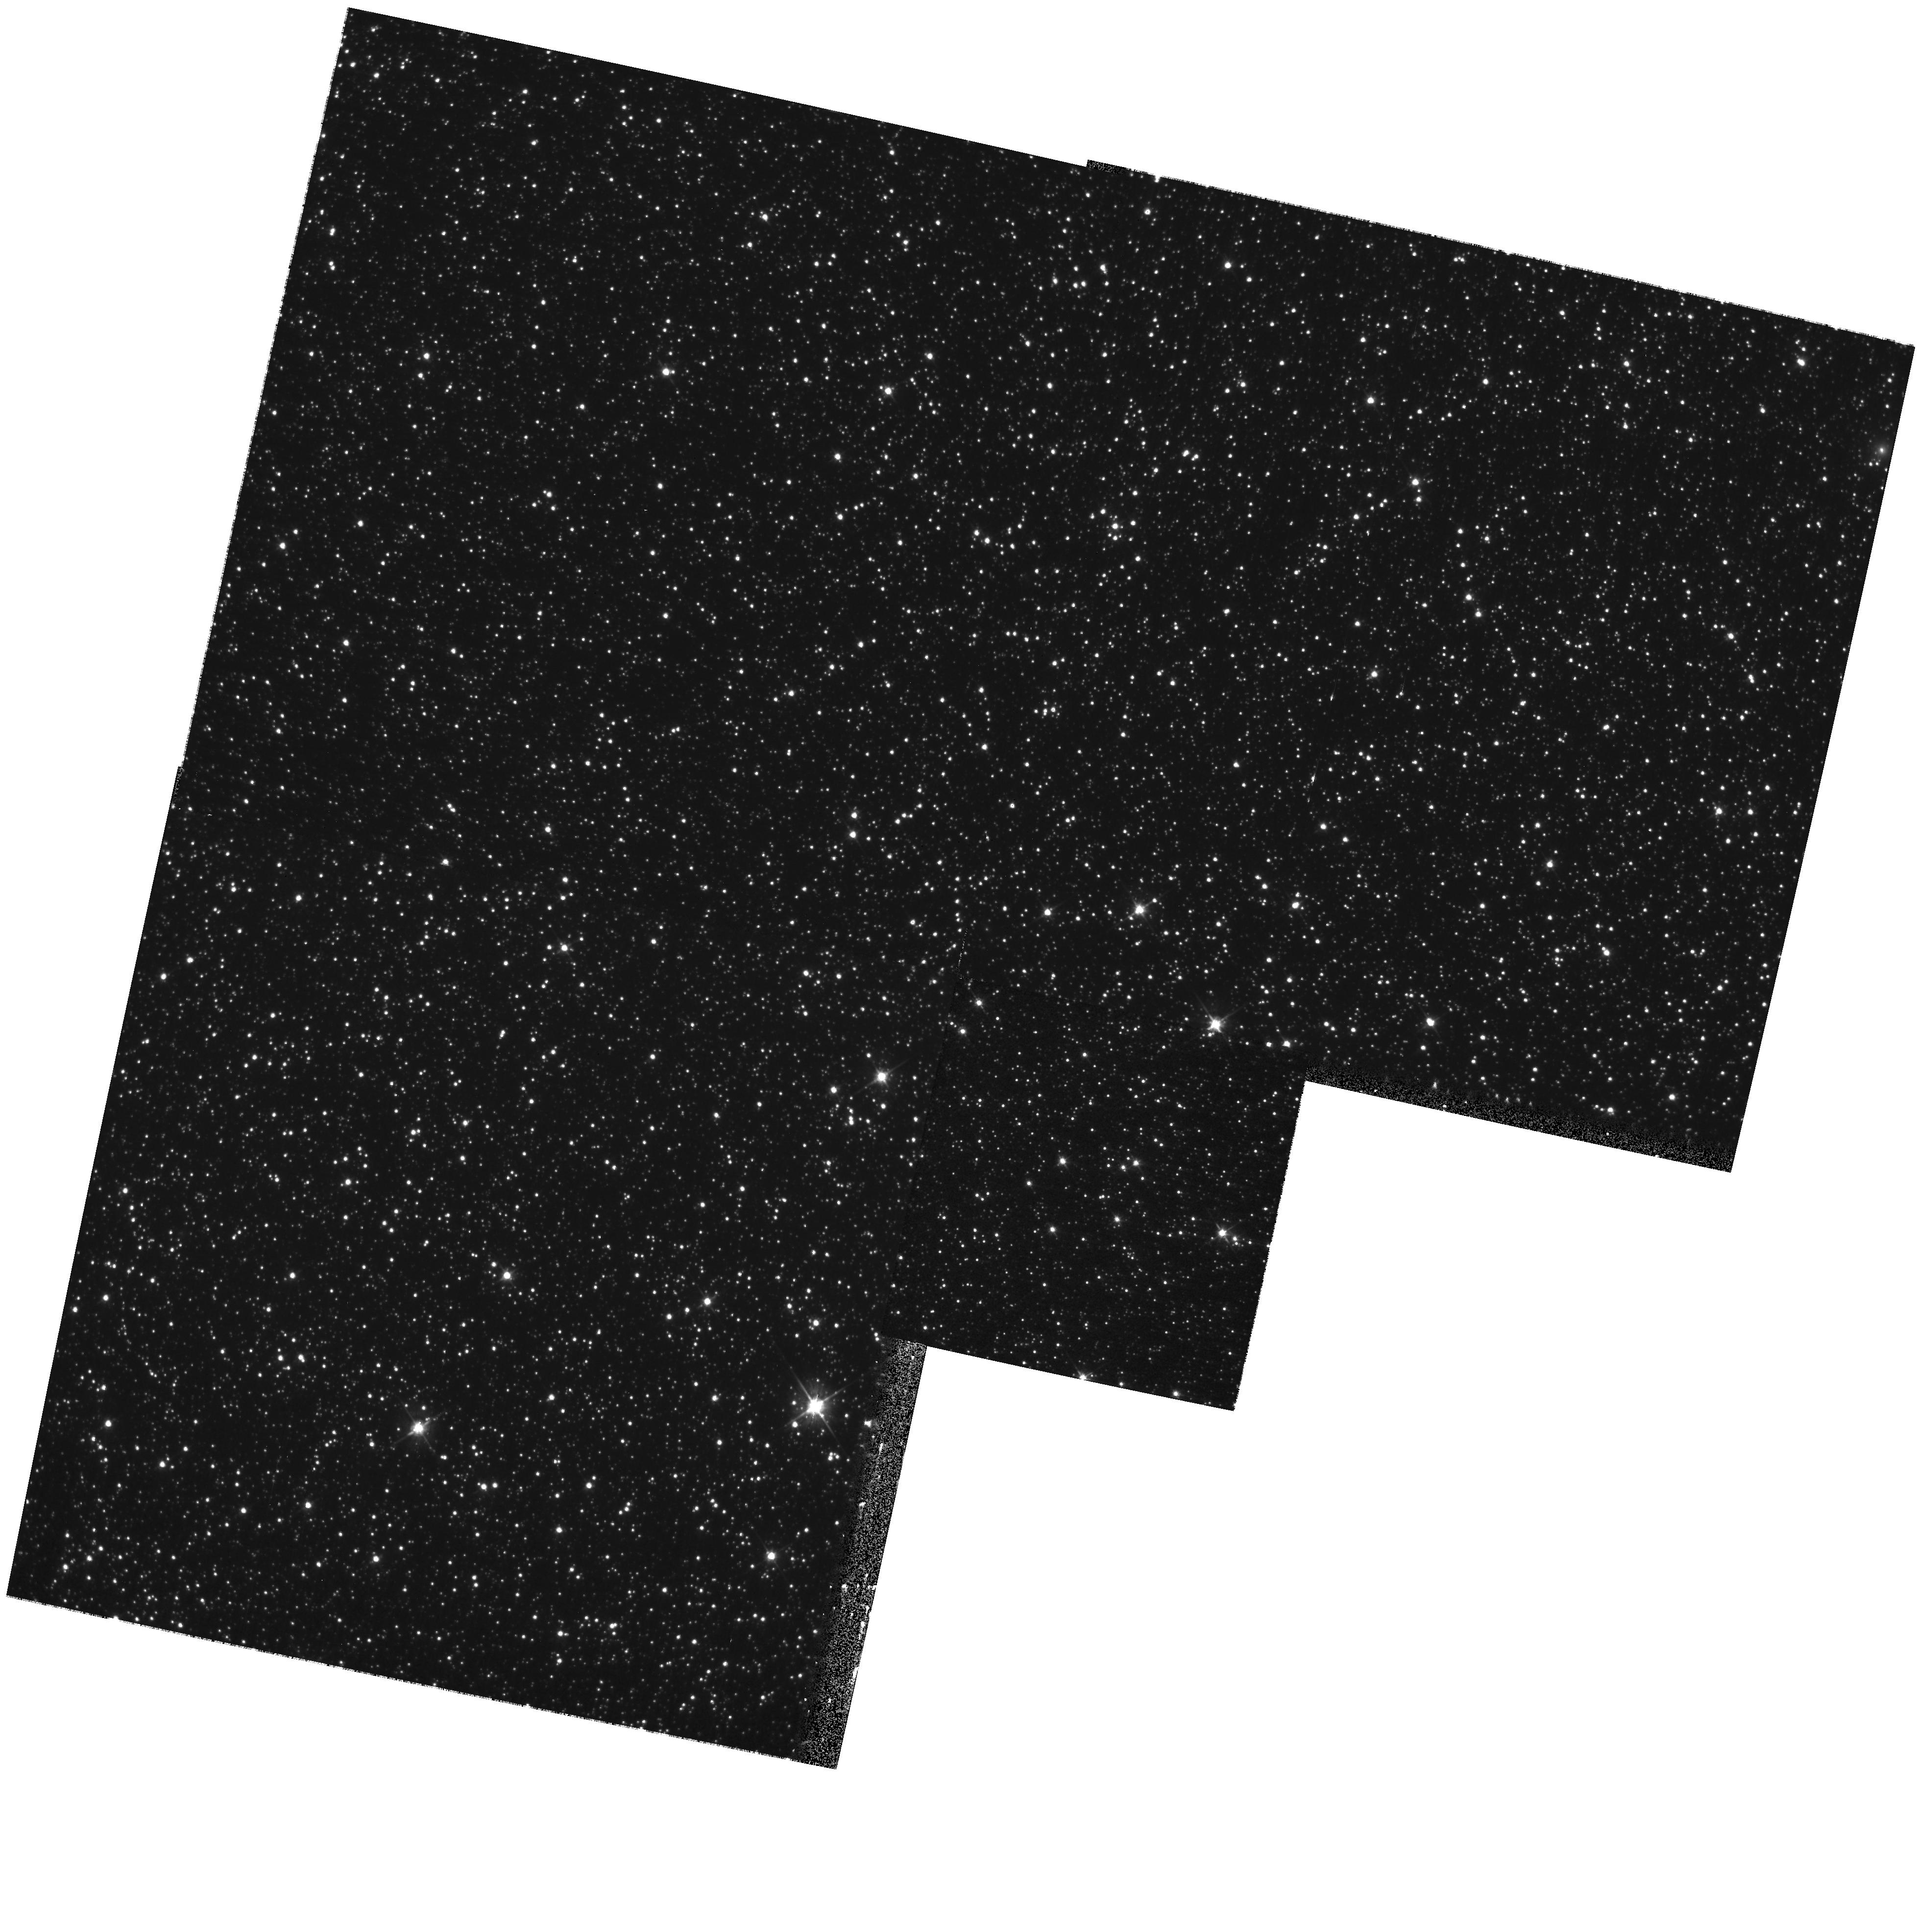
Target: OGLE052218.07-692827.4. Instrument: WFPC2/PC. Filter: F555W. Exposure: 9 min. Observation ID: hst_11223_01_wfpc2_pc_f555w_ua0o01

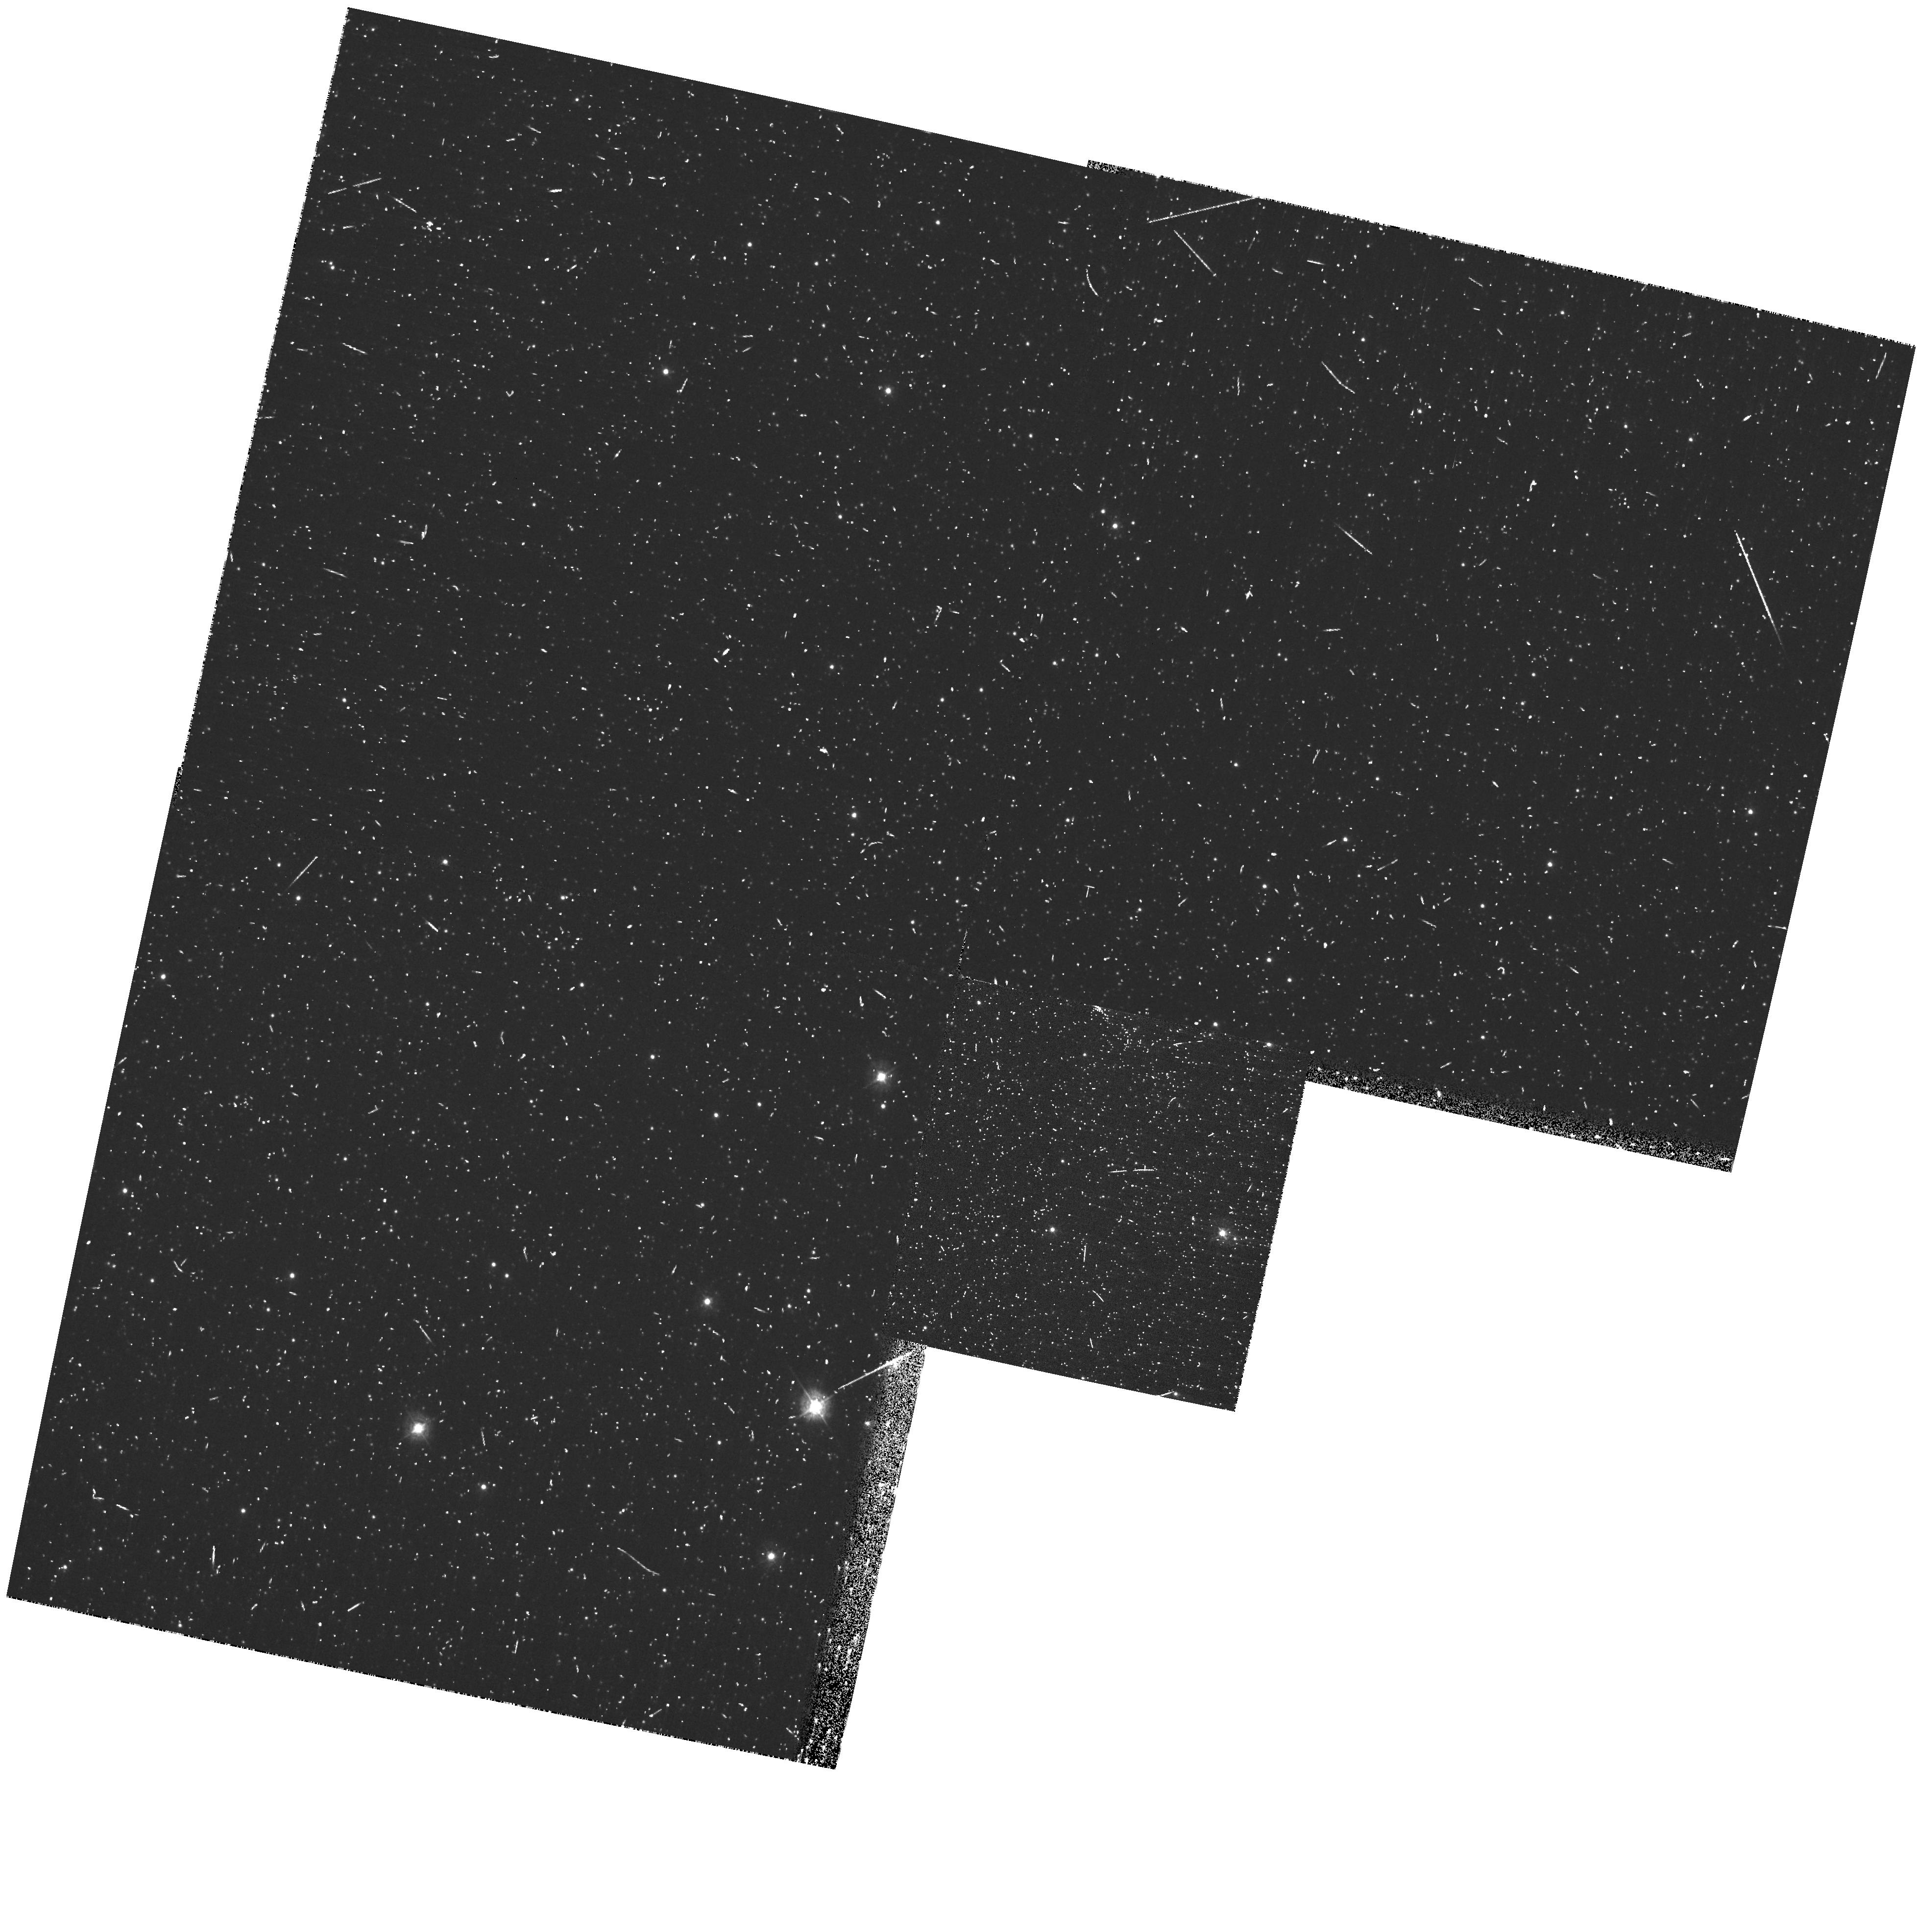
Target: OGLE052218.07-692827.4. Instrument: WFPC2/PC. Filter: F336W. Exposure: 8 min. Observation ID: hst_11223_01_wfpc2_pc_f336w_ua0o01

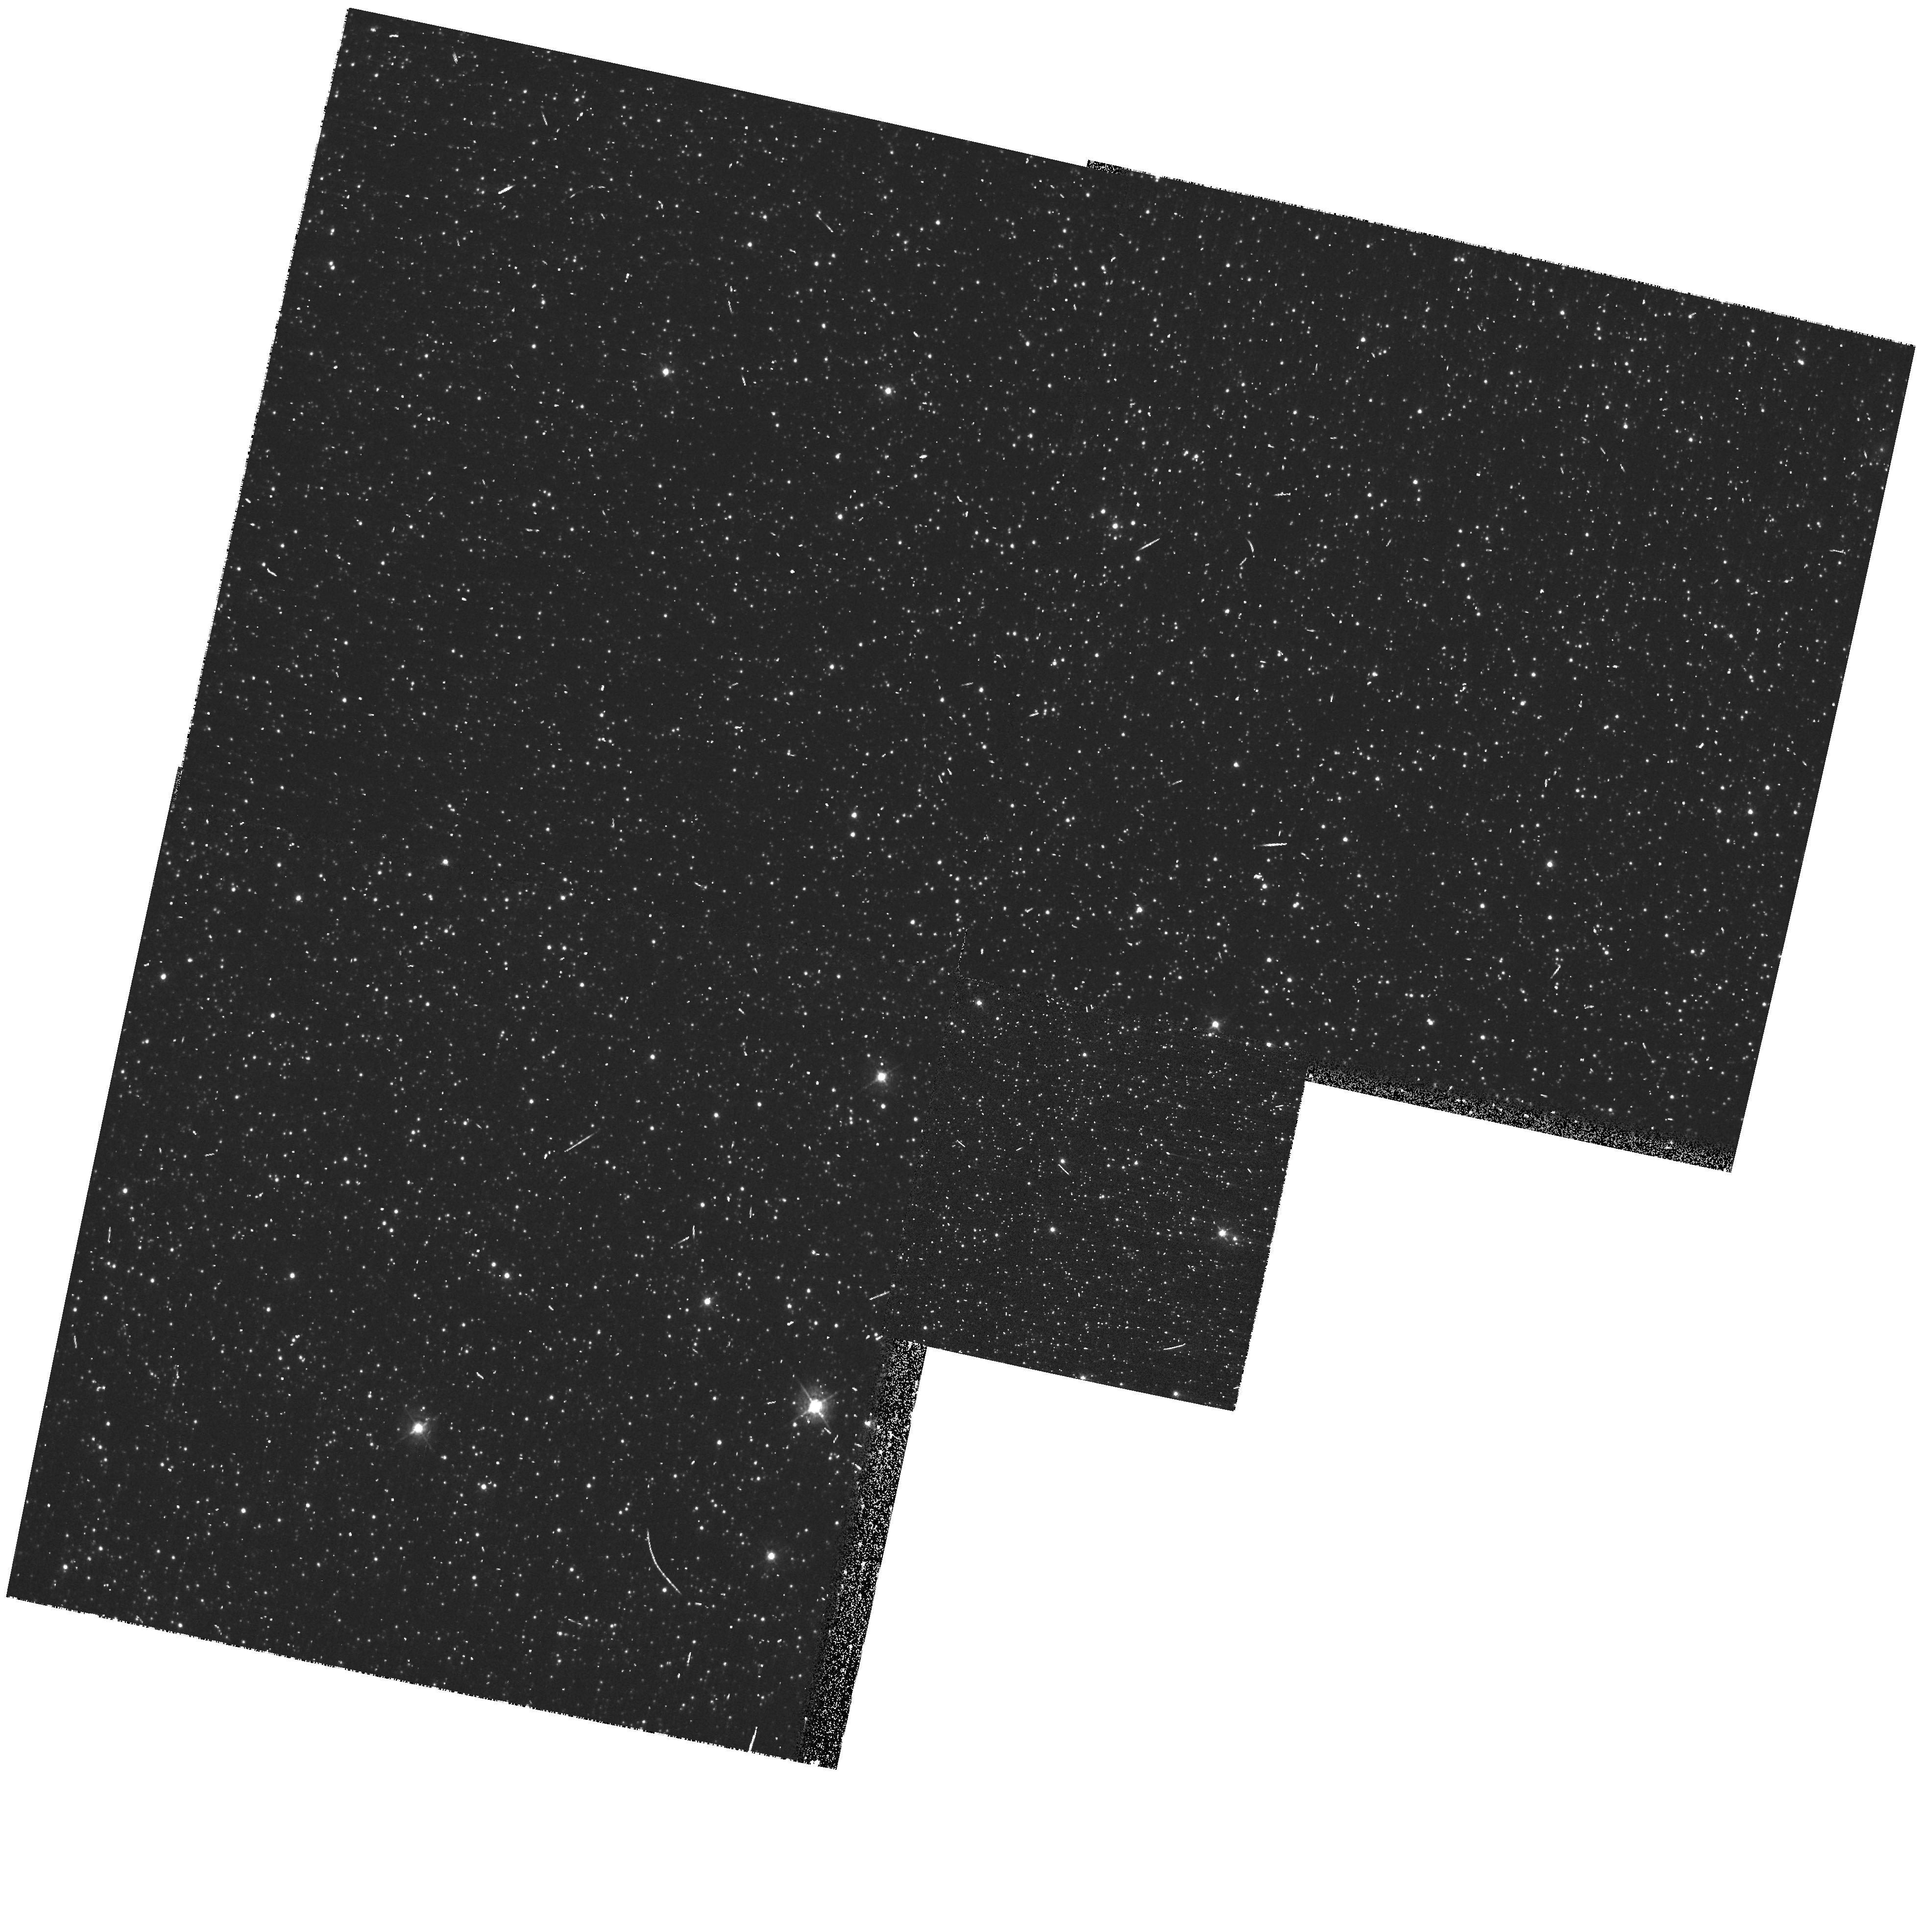
Target: OGLE052218.07-692827.4. Instrument: WFPC2/PC. Filter: F439W. Exposure: 6 min. Observation ID: hst_11223_01_wfpc2_pc_f439w_ua0o01

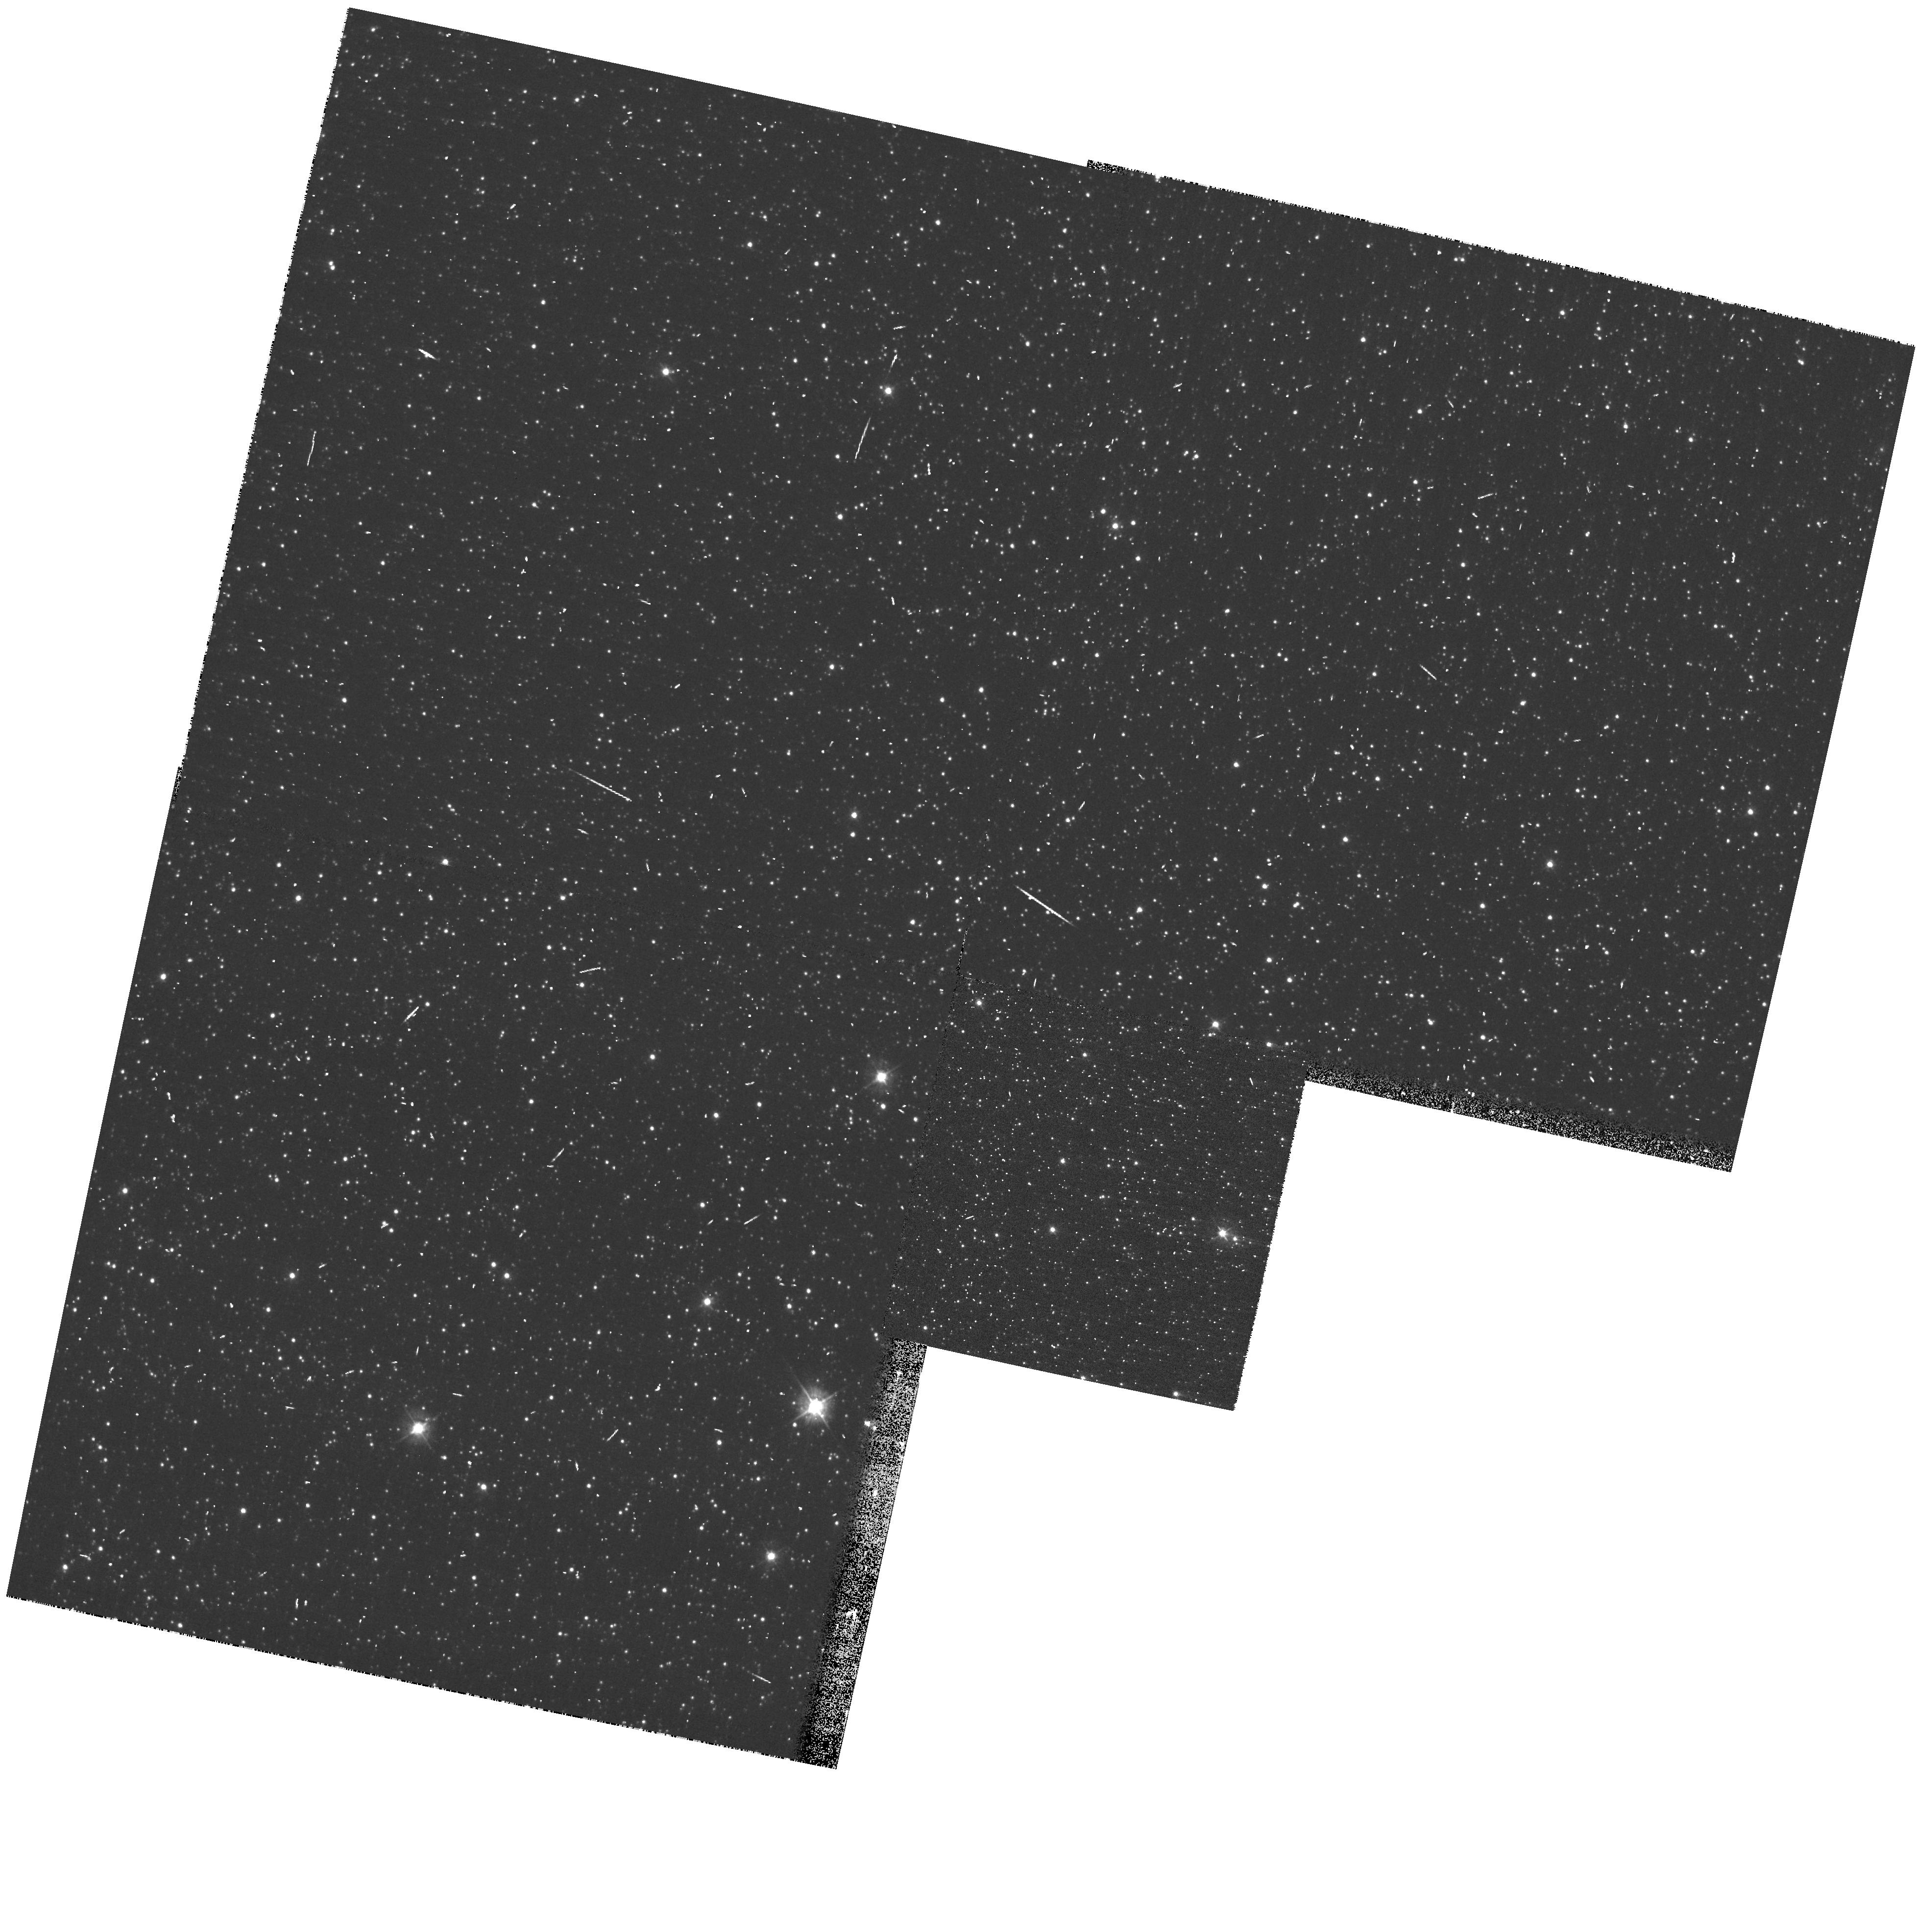
Target: OGLE052218.07-692827.4. Instrument: WFPC2/PC. Filter: F380W. Exposure: 5 min. Observation ID: hst_11223_01_wfpc2_pc_f380w_ua0o01

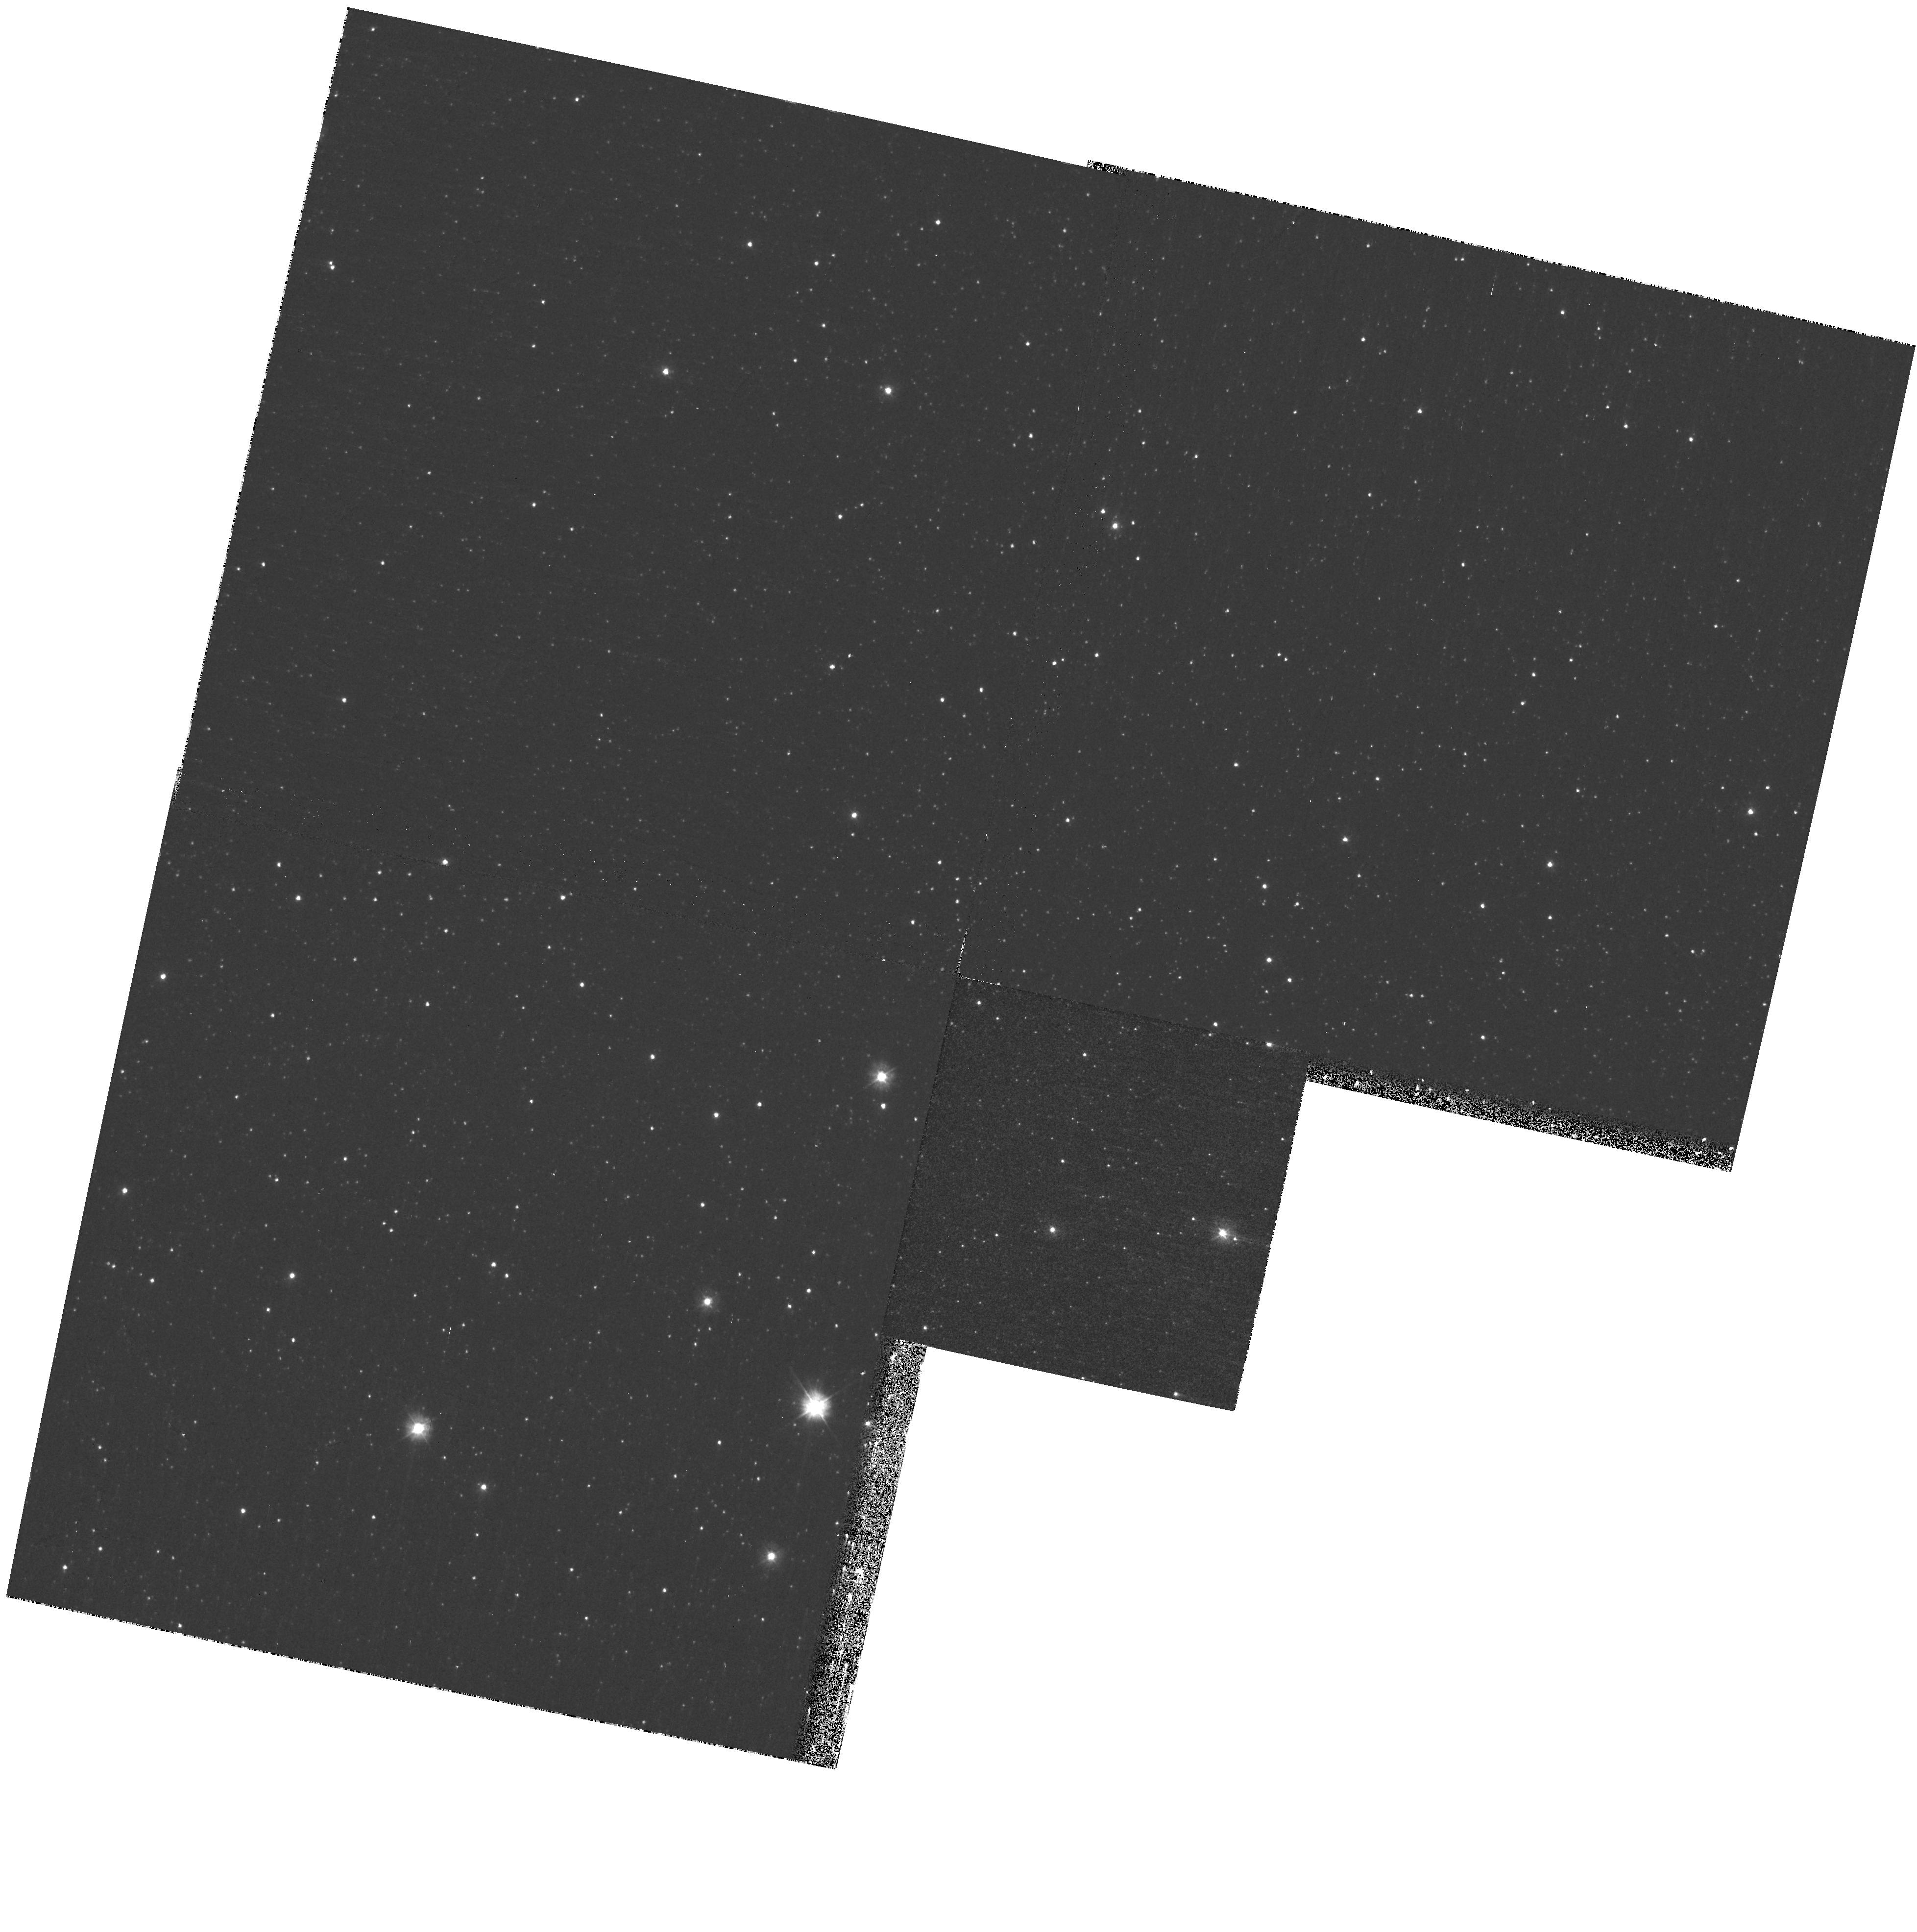
Target: OGLE052218.07-692827.4. Instrument: WFPC2/PC. Filter: F300W. Exposure: 12 min. Observation ID: hst_11223_01_wfpc2_pc_f300w_ua0o01

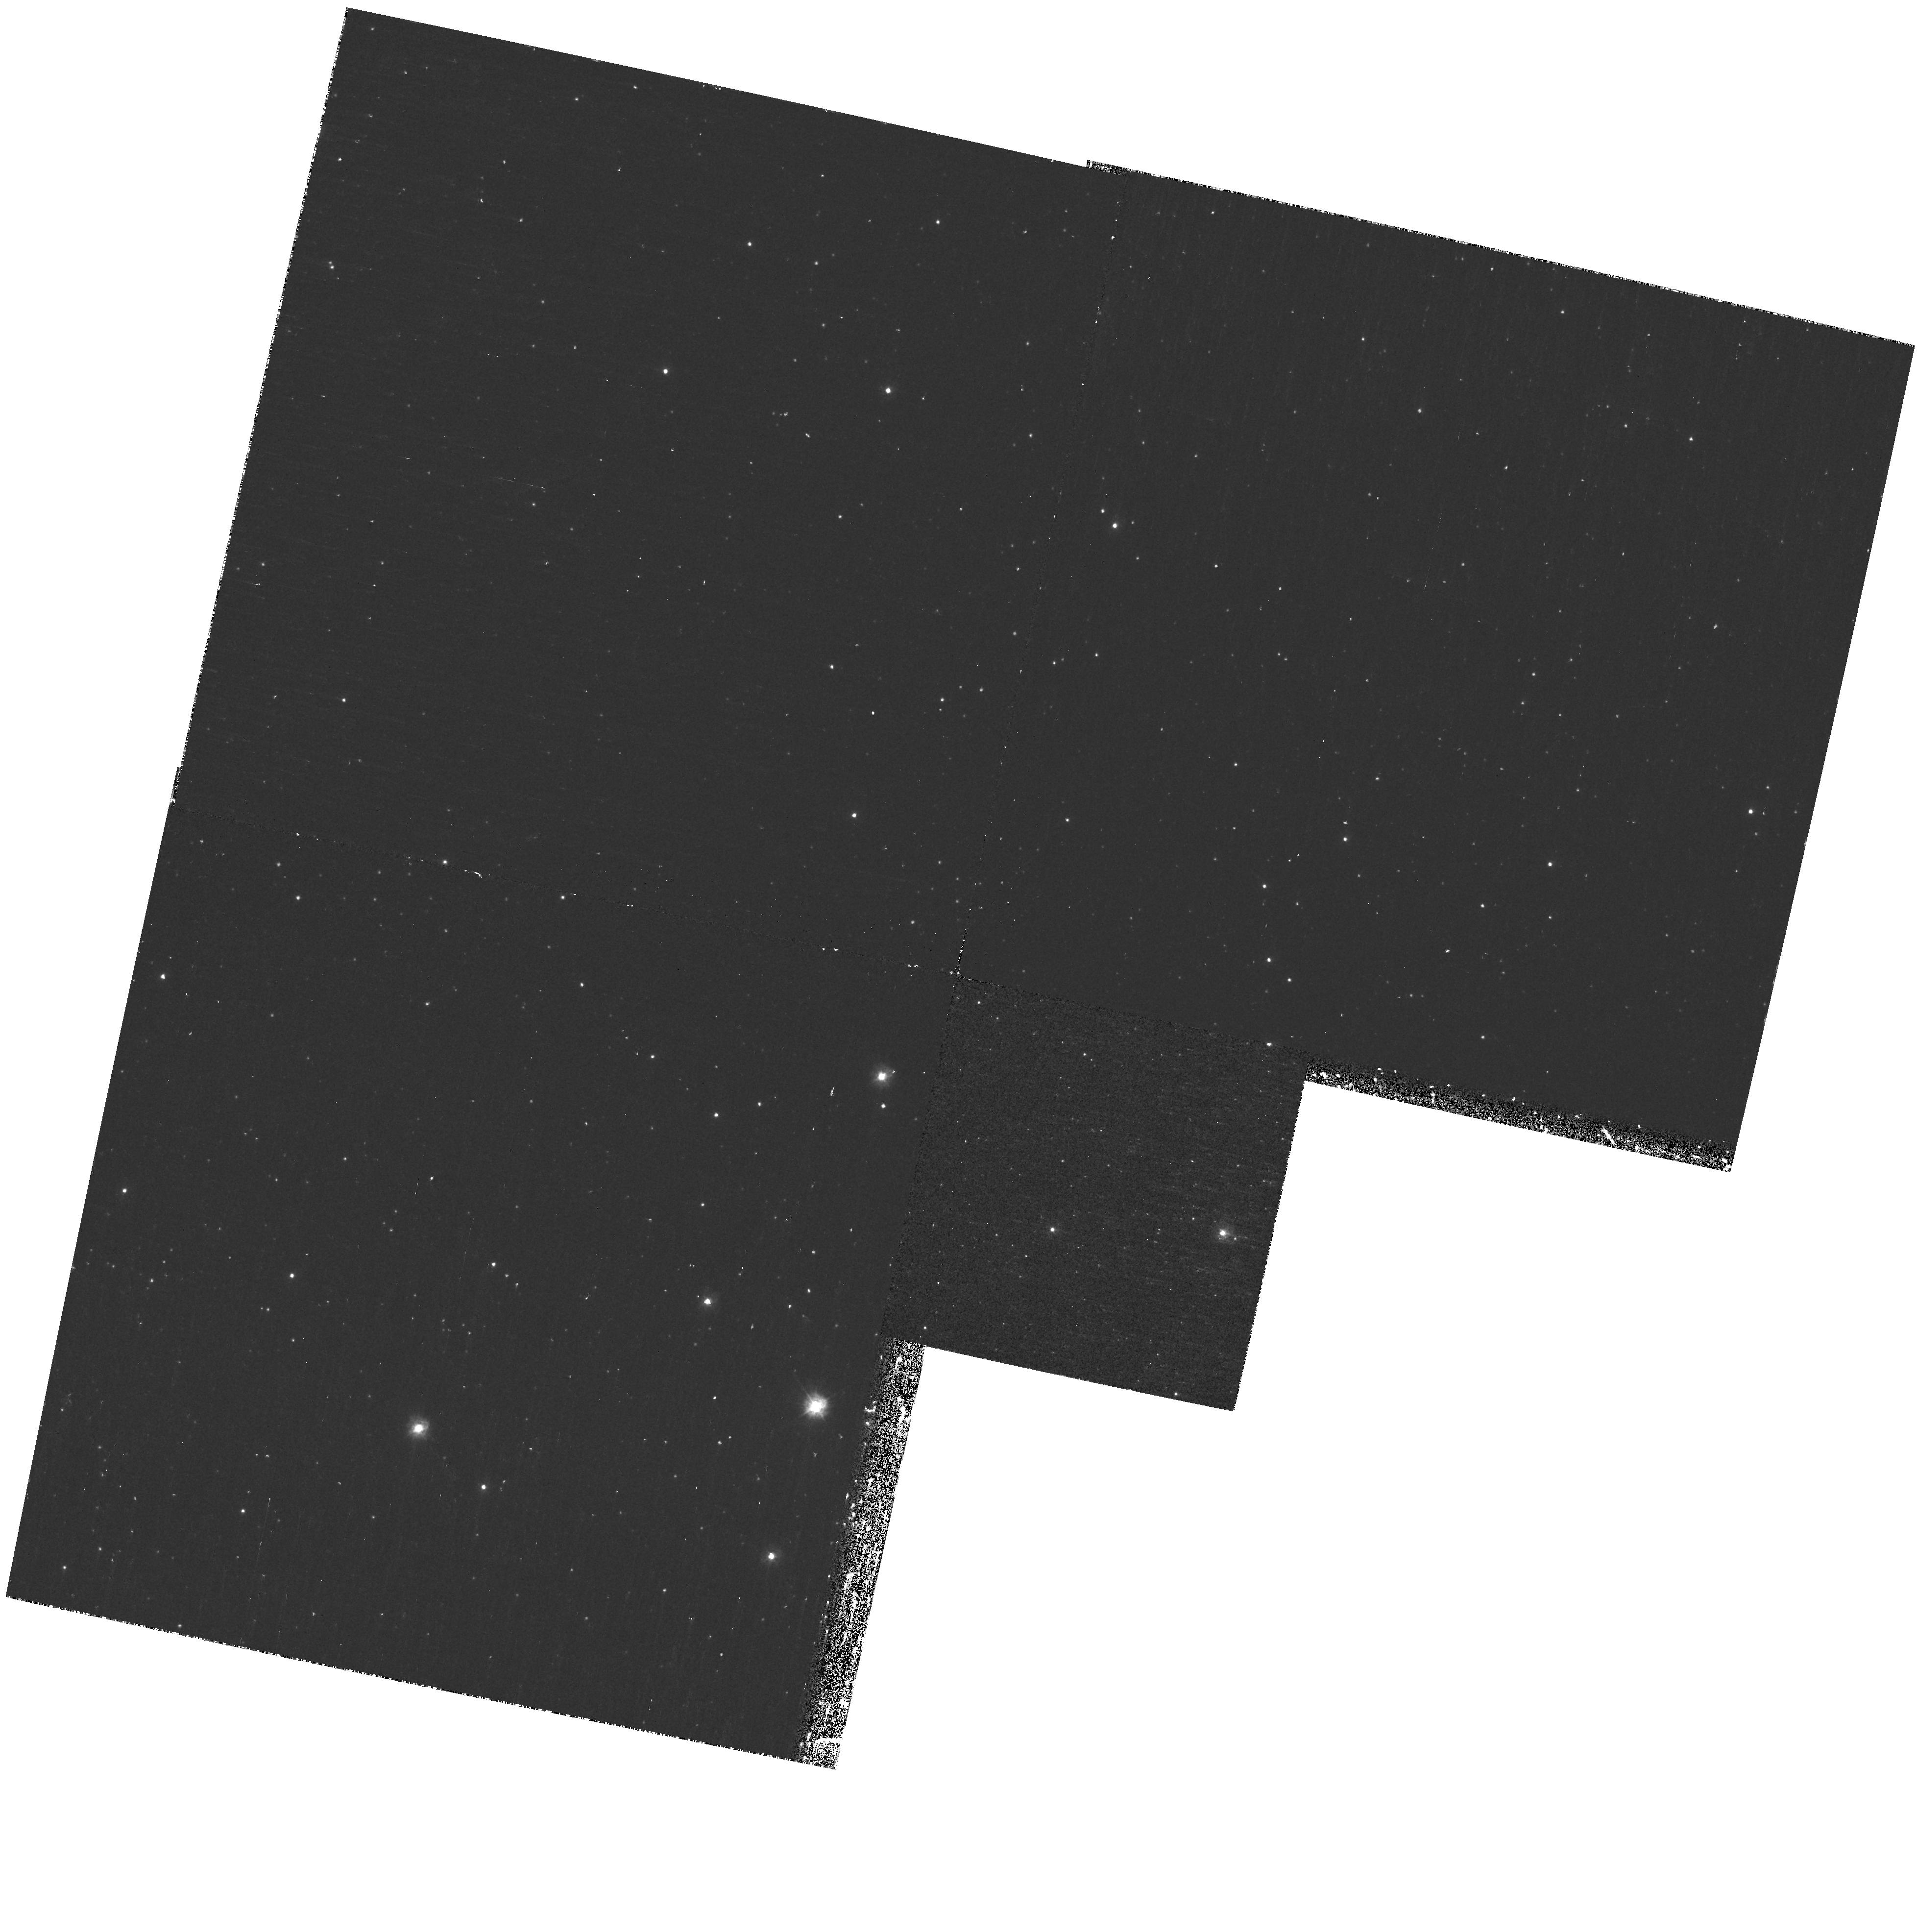
Target: OGLE052218.07-692827.4. Instrument: WFPC2/PC. Filter: F255W. Exposure: 33 min. Observation ID: hst_11223_01_wfpc2_pc_f255w_ua0o01

The Key to Understanding RR Lyr Stars: WFPC2 Observations of a Unique LMC EB with a RR Lyr Component (PI: Guinan, Edward F.)

We are proposing HST/WFPC2 2550-10420A multi-band photometry of an important "unique" LMC eclipsing binary with an RR Lyr component. This binary is the only bona fide eclipsing binary (EB) with an RR Lyr component. Because of their constant mean luminosities (L ~ 45 Lsun; <Mv> ~ +0.5 mag) and easily recognizable light curves, RR Lyr variables have long served as the "cornerstone" of the Pop II distance scale in our galaxy and for Local Group galaxies. However, in spite of their critical importance to astronomy, there is a paucity of fundamental data available for RR Lyr stars. In fact, there are no direct measures of their most fundamental properties - such as Mass, Radius and Luminosity. The astrophysical and cosmological consequences of finding an RR Lyr star in an EB are considerable, because the masses and absolute radii of the stars of eclipsing binaries can be determined to within a few percent from time-tested analyses of their light and radial velocity curves. With accurate temperatures and ISM absorption values, determined from the proposed WFPC2 observations, it is possible to determine reliable stellar luminosities and distances. It is for these reasons that we propose WFPC2 observations of the recently discovered detached LMC eclipsing binary OGLE J052218.07-692827.4 (<V> ~18.6-mag; <B-V>0 ~+0.27; Porb = 8.9231-d); the RR Lyr primary component has a pulsation period of P(RR) = 0.564876-d. This important binary star is an integral part of our on-going multi-wavelength study of selected eclipsing binaries in nearby galaxies. Three HST/WFPC2 orbits are requested to determine complementary accurate Teff, log g and ISM absorption (A-lambda) for the component stars. These quantities will be combined with the fundamental stellar data being determined from our ground-based radial velocity and photometric observations. The combined observations will yield accurate stellar masses, radii, temperatures and luminosities, as well as a direct distance to the binary and LMC-Bar. This RR Lyr/EB thus offers the unprecedented opportunity to: (1) determine directly (and for the first time) the fundamental physical properties (M, R, L) of an RR Lyr star, (2) directly calibrate "in situ" the zero-point of the LMC RR Lyr - P - Mv - Z relation and (3) to derive an additional accurate distance to the Bar region of the LMC.